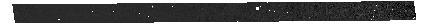
Target: 1287_trim_final_clean. Instrument: NIRSPEC/MSA. Filter: CLEAR+PRISM. Exposure: 46 min. Observation ID: jw01287-o001_s000012326_nirspec_clear-prism

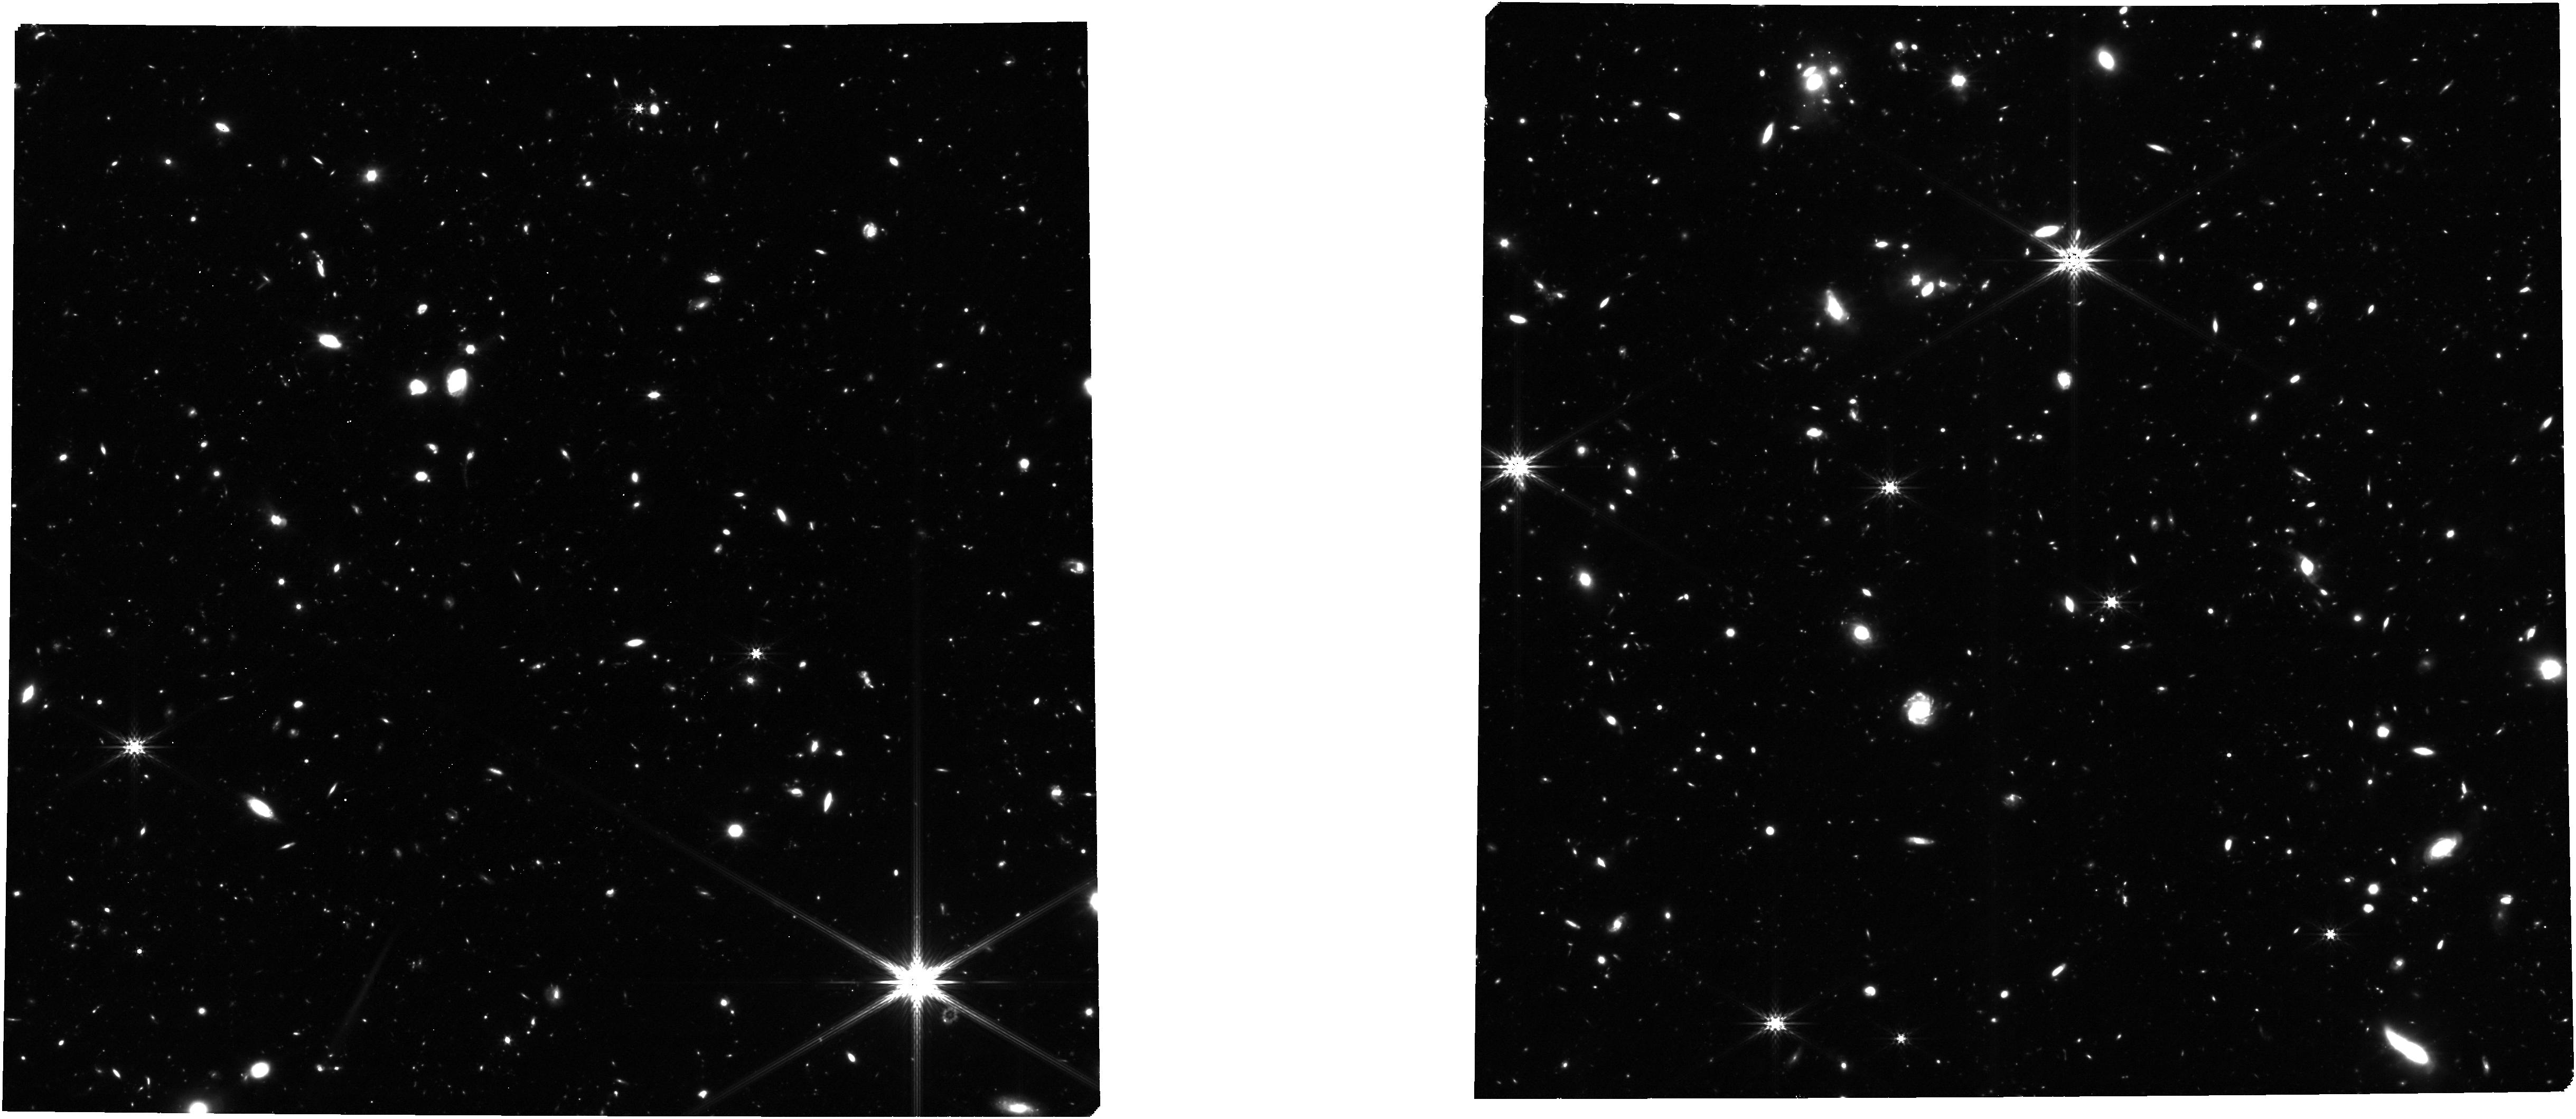
Target: 1287_trim_final_clean. Instrument: NIRCAM. Filter: F356W. Exposure: 2.3 h. Observation ID: jw01287-o003_t003_nircam_clear-f356w

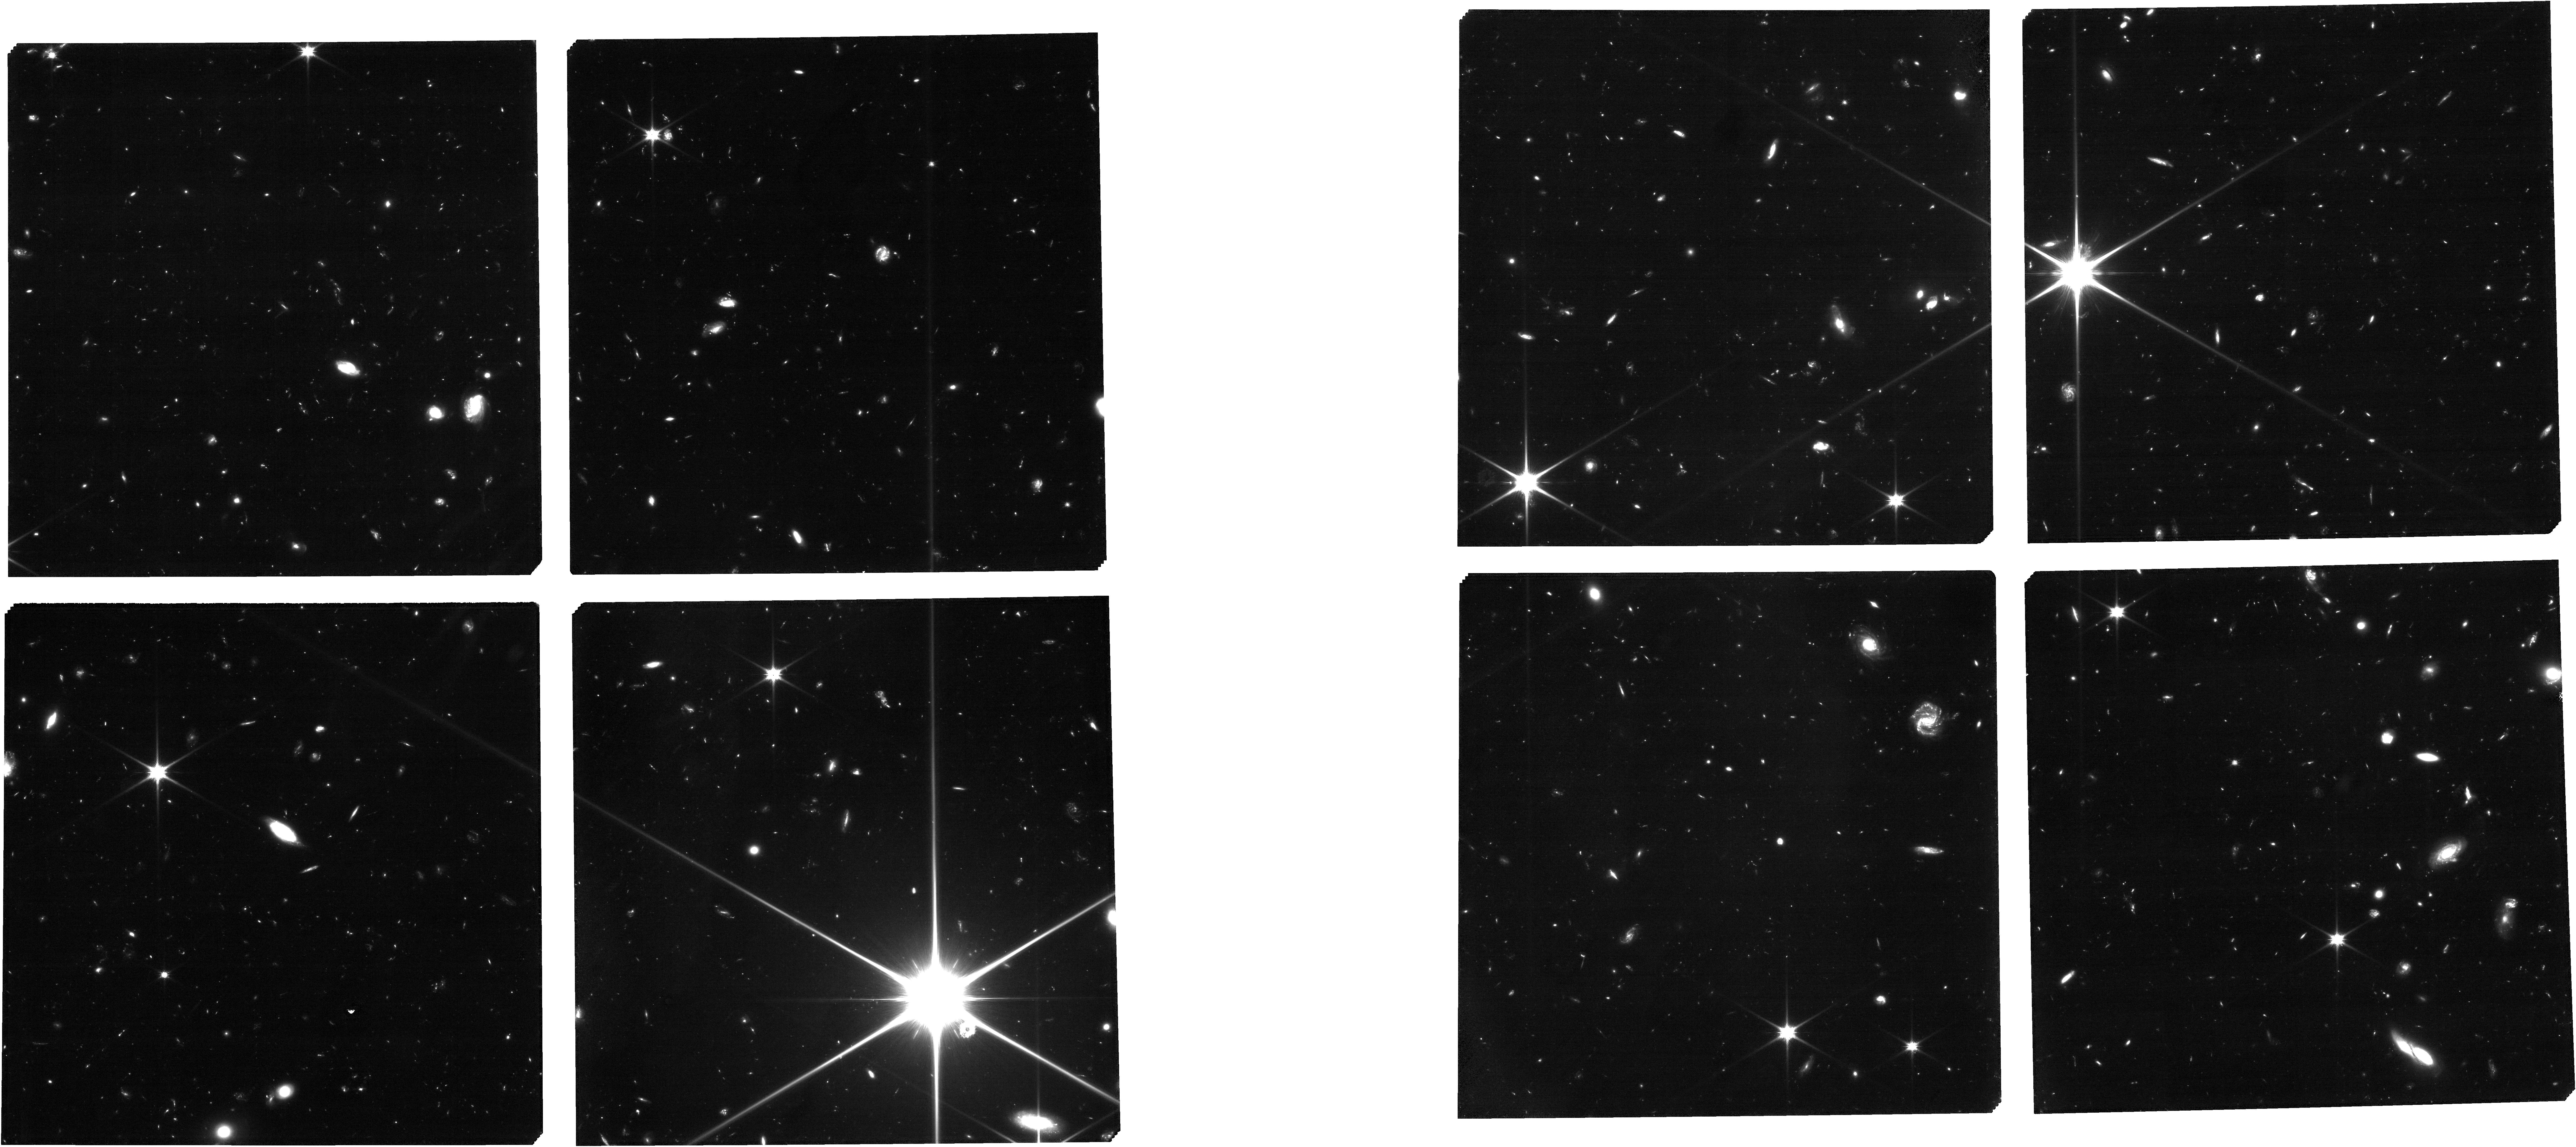
Target: 1287_trim_final_clean. Instrument: NIRCAM. Filter: F090W. Exposure: 6.9 h. Observation ID: jw01287-o001_t003_nircam_clear-f090w

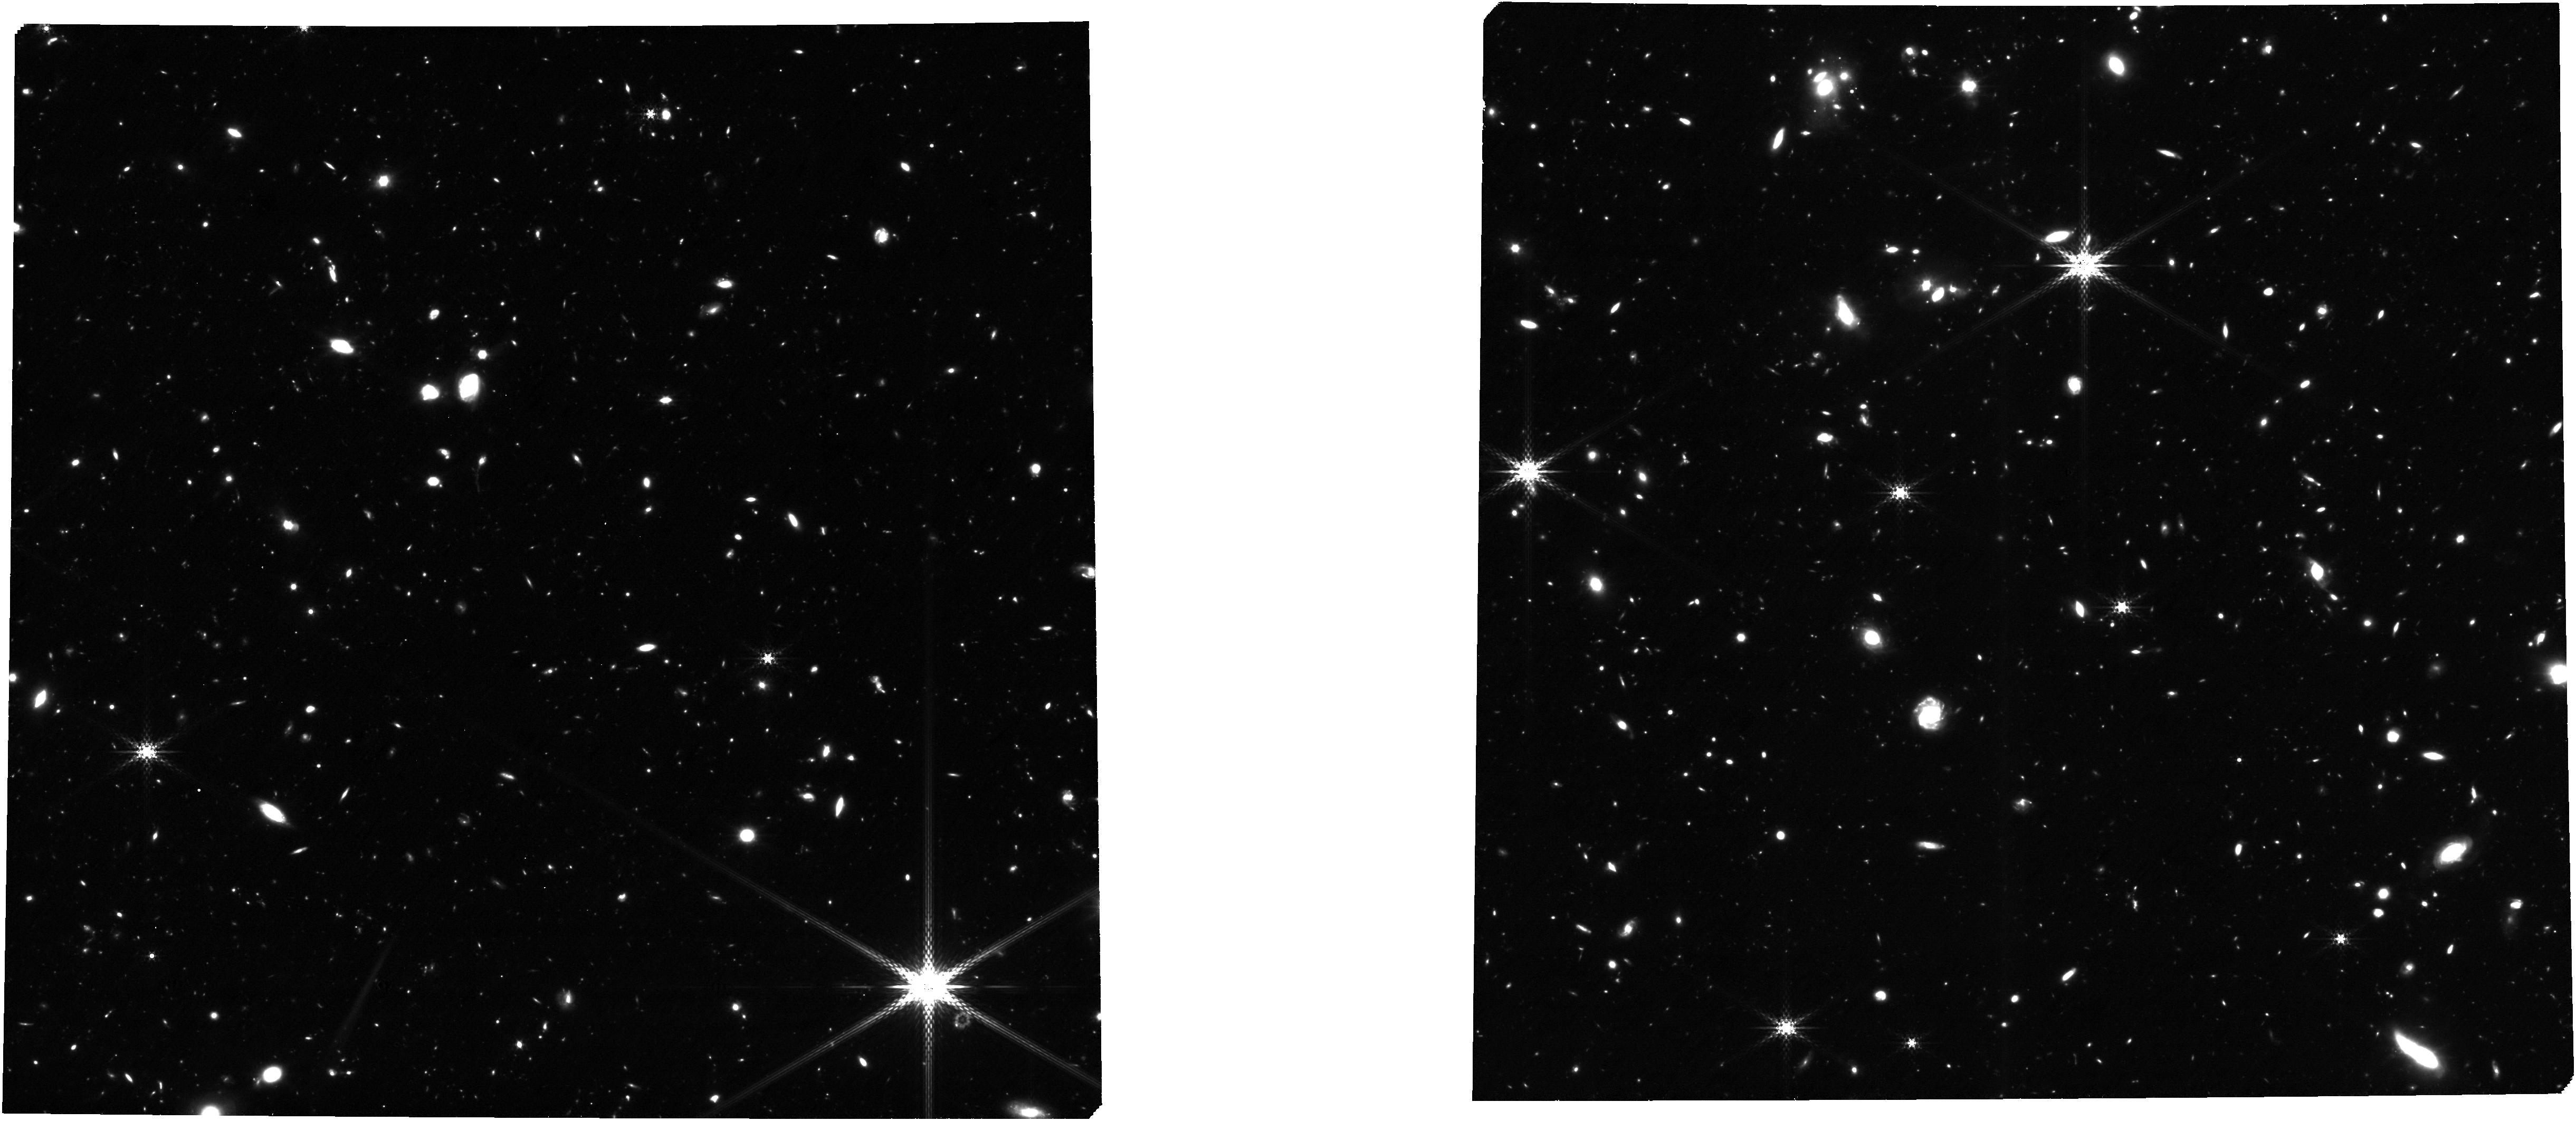
Target: 1287_trim_final_clean. Instrument: NIRCAM. Filter: F335M. Exposure: 4.6 h. Observation ID: jw01287-o001_t003_nircam_clear-f335m

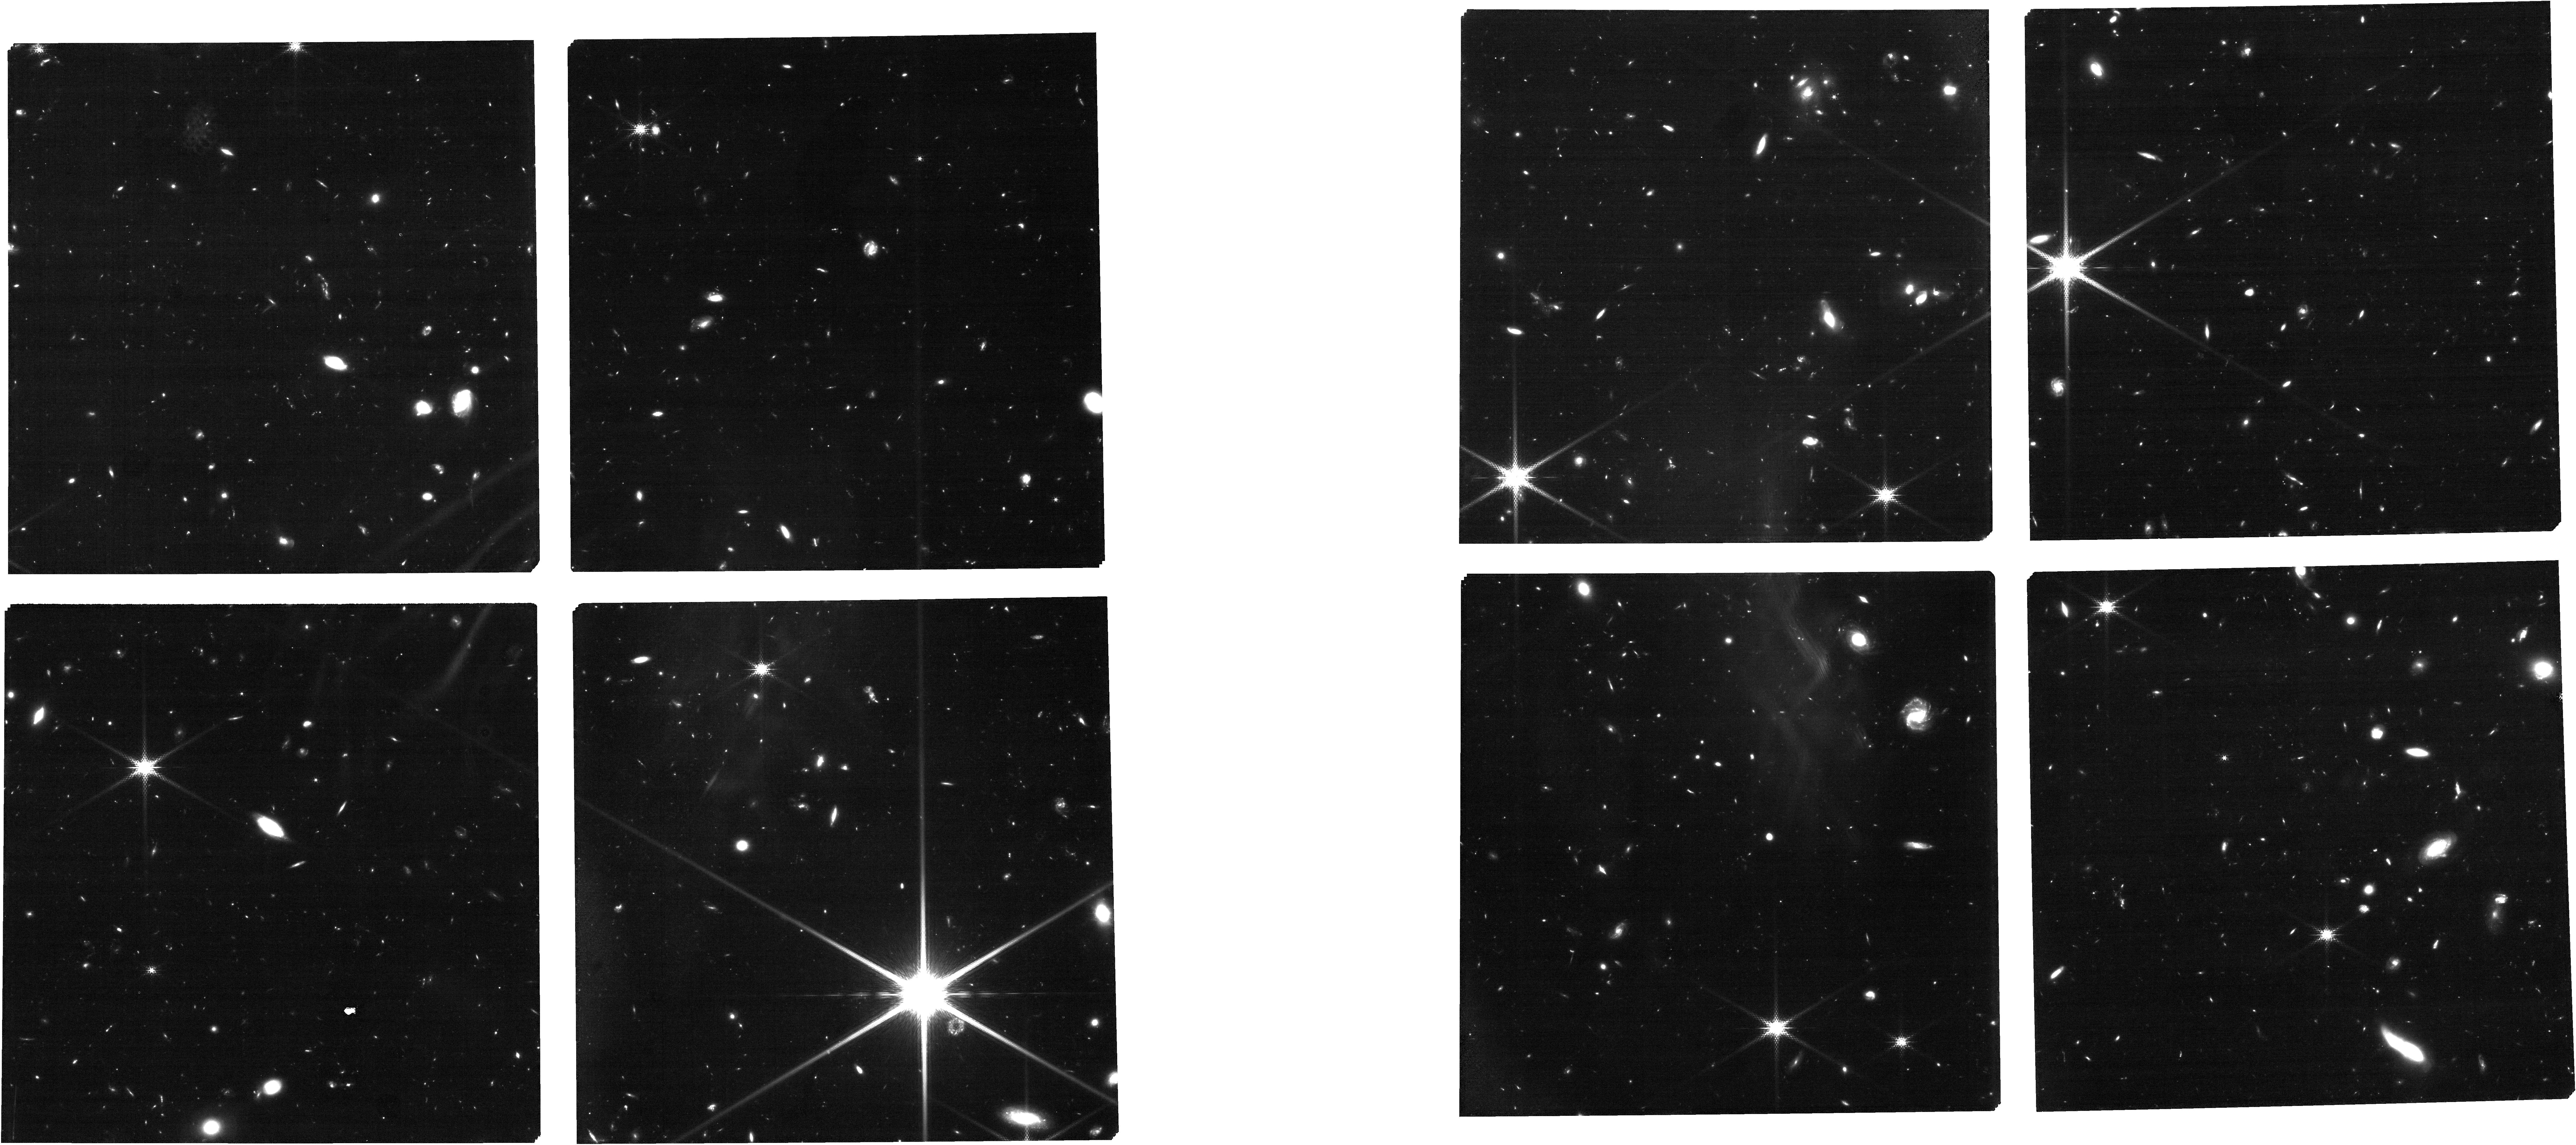
Target: 1287_trim_final_clean. Instrument: NIRCAM. Filter: F150W2+F162M. Exposure: 2.3 h. Observation ID: jw01287-o003_t003_nircam_f150w2-f162m

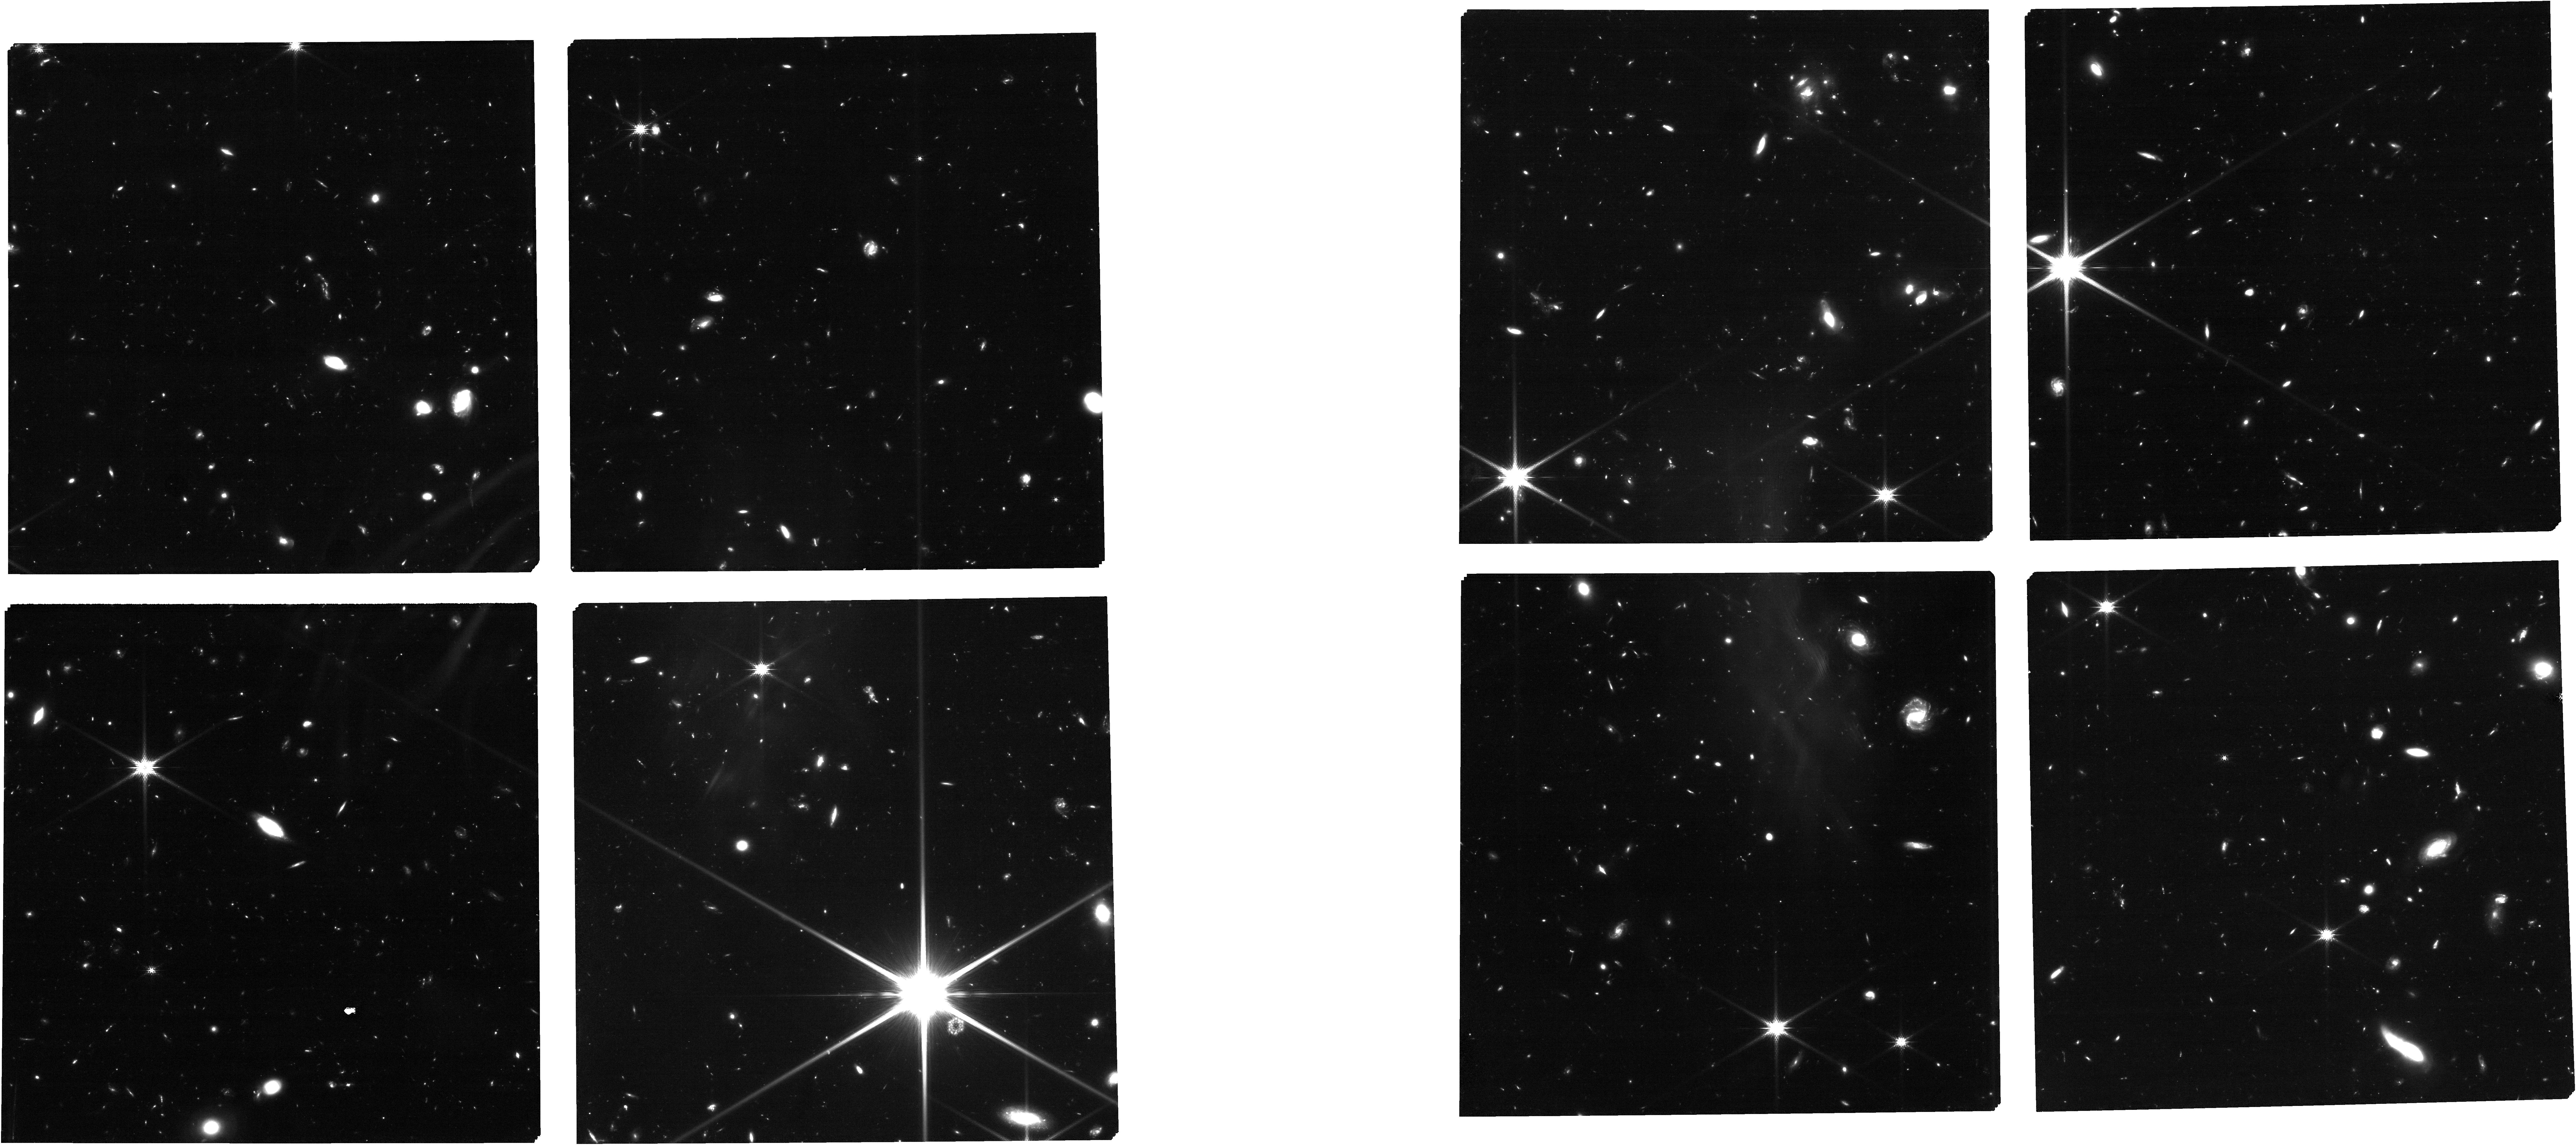
Target: 1287_trim_final_clean. Instrument: NIRCAM. Filter: F150W. Exposure: 2.3 h. Observation ID: jw01287-o003_t003_nircam_clear-f150w

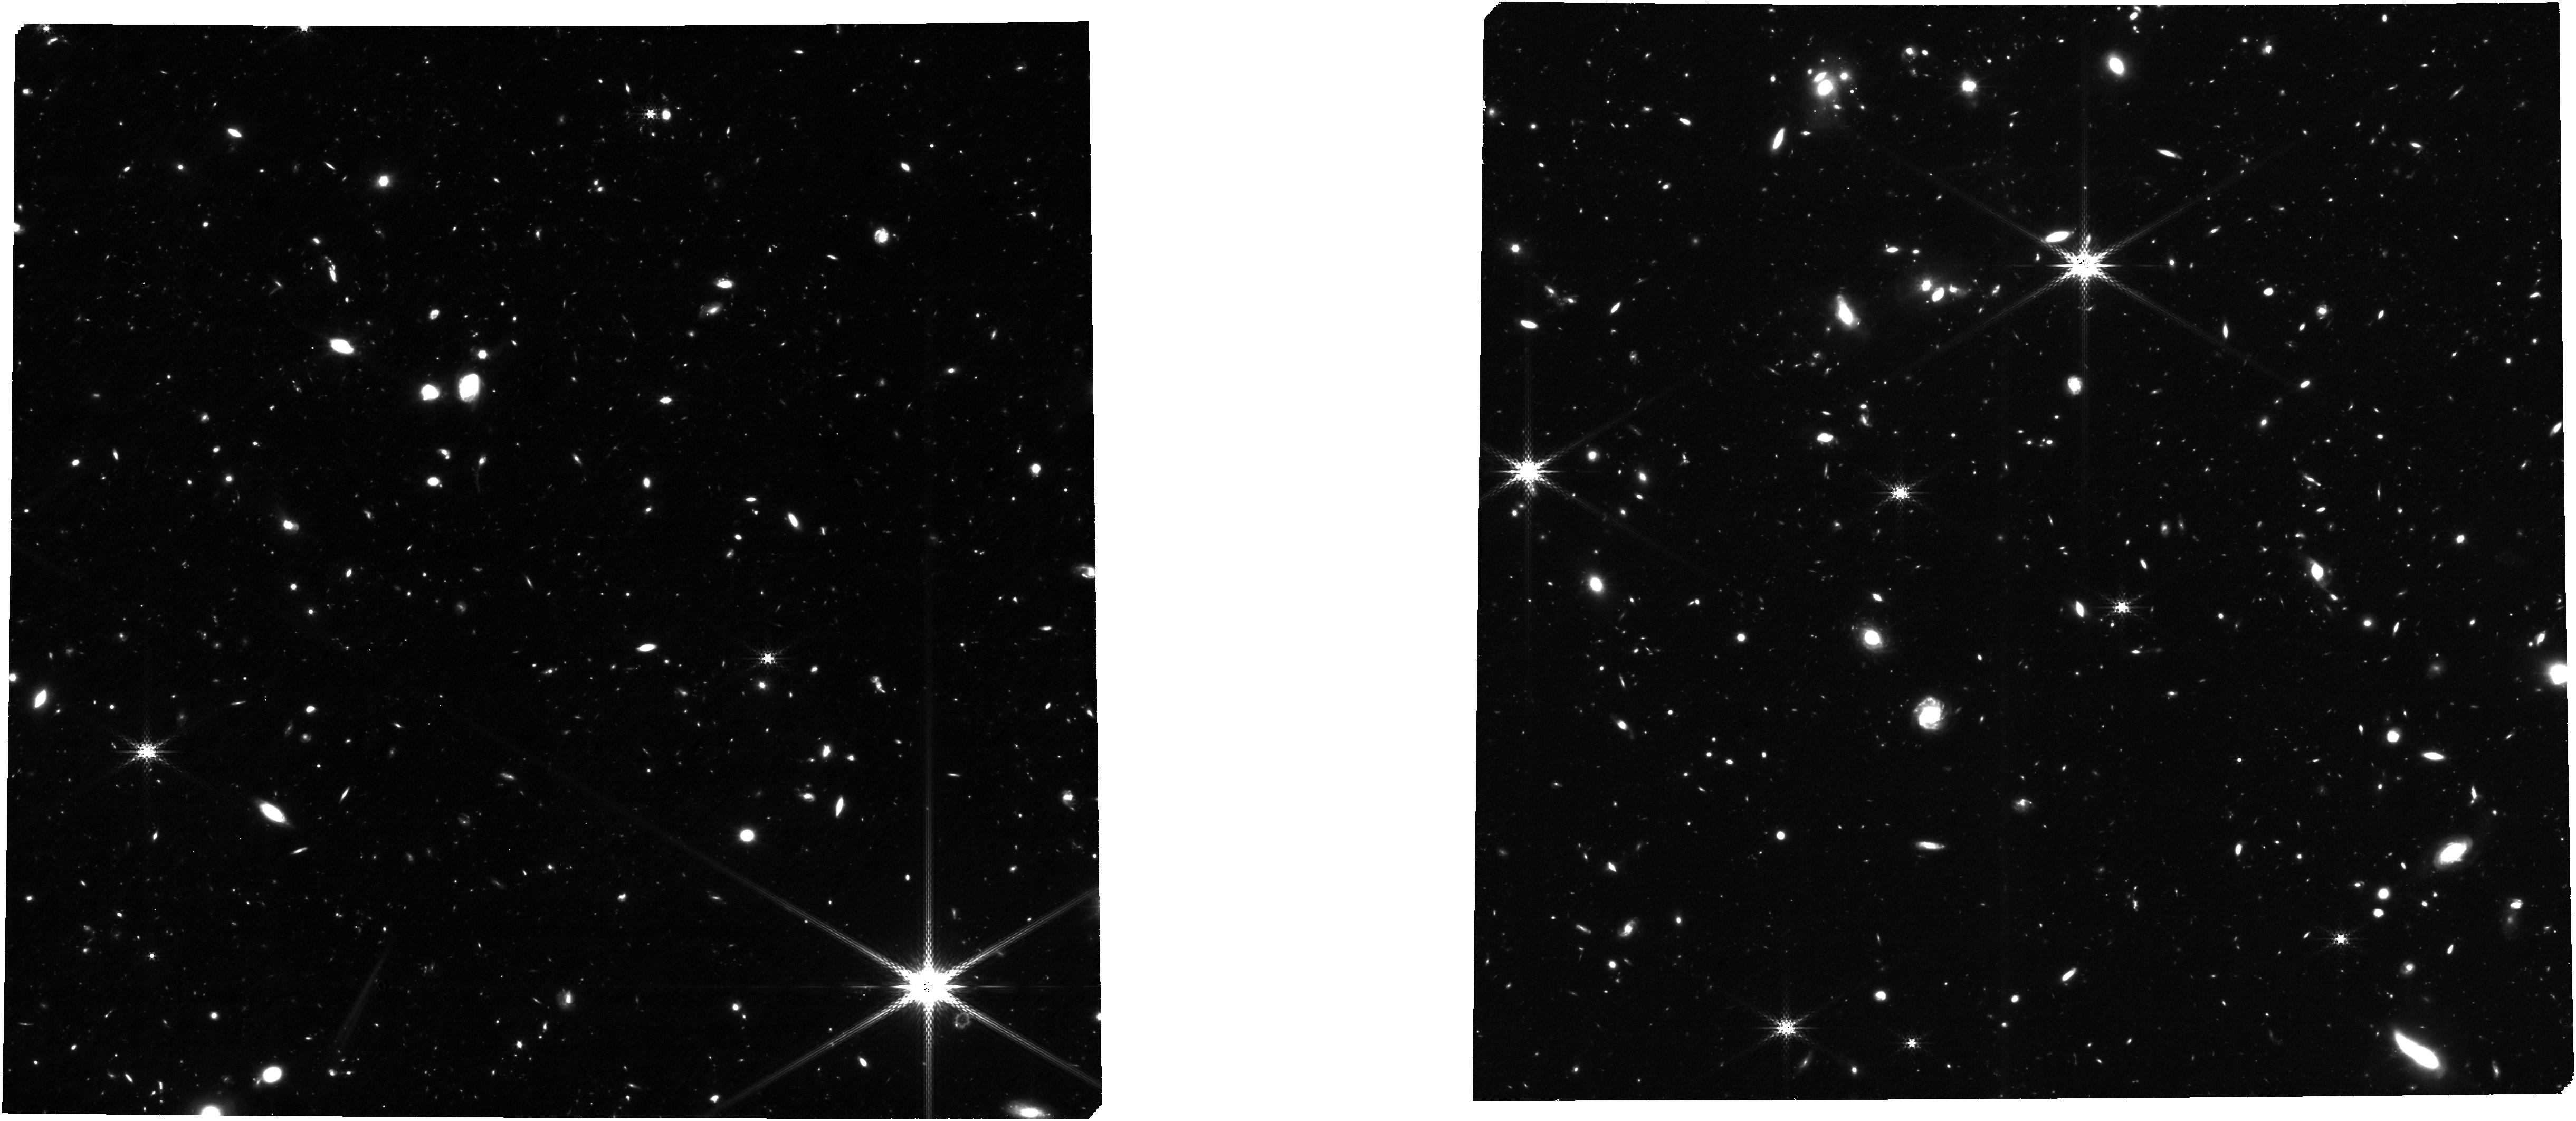
Target: 1287_trim_final_clean. Instrument: NIRCAM. Filter: F300M. Exposure: 4.6 h. Observation ID: jw01287-o001_t003_nircam_clear-f300m

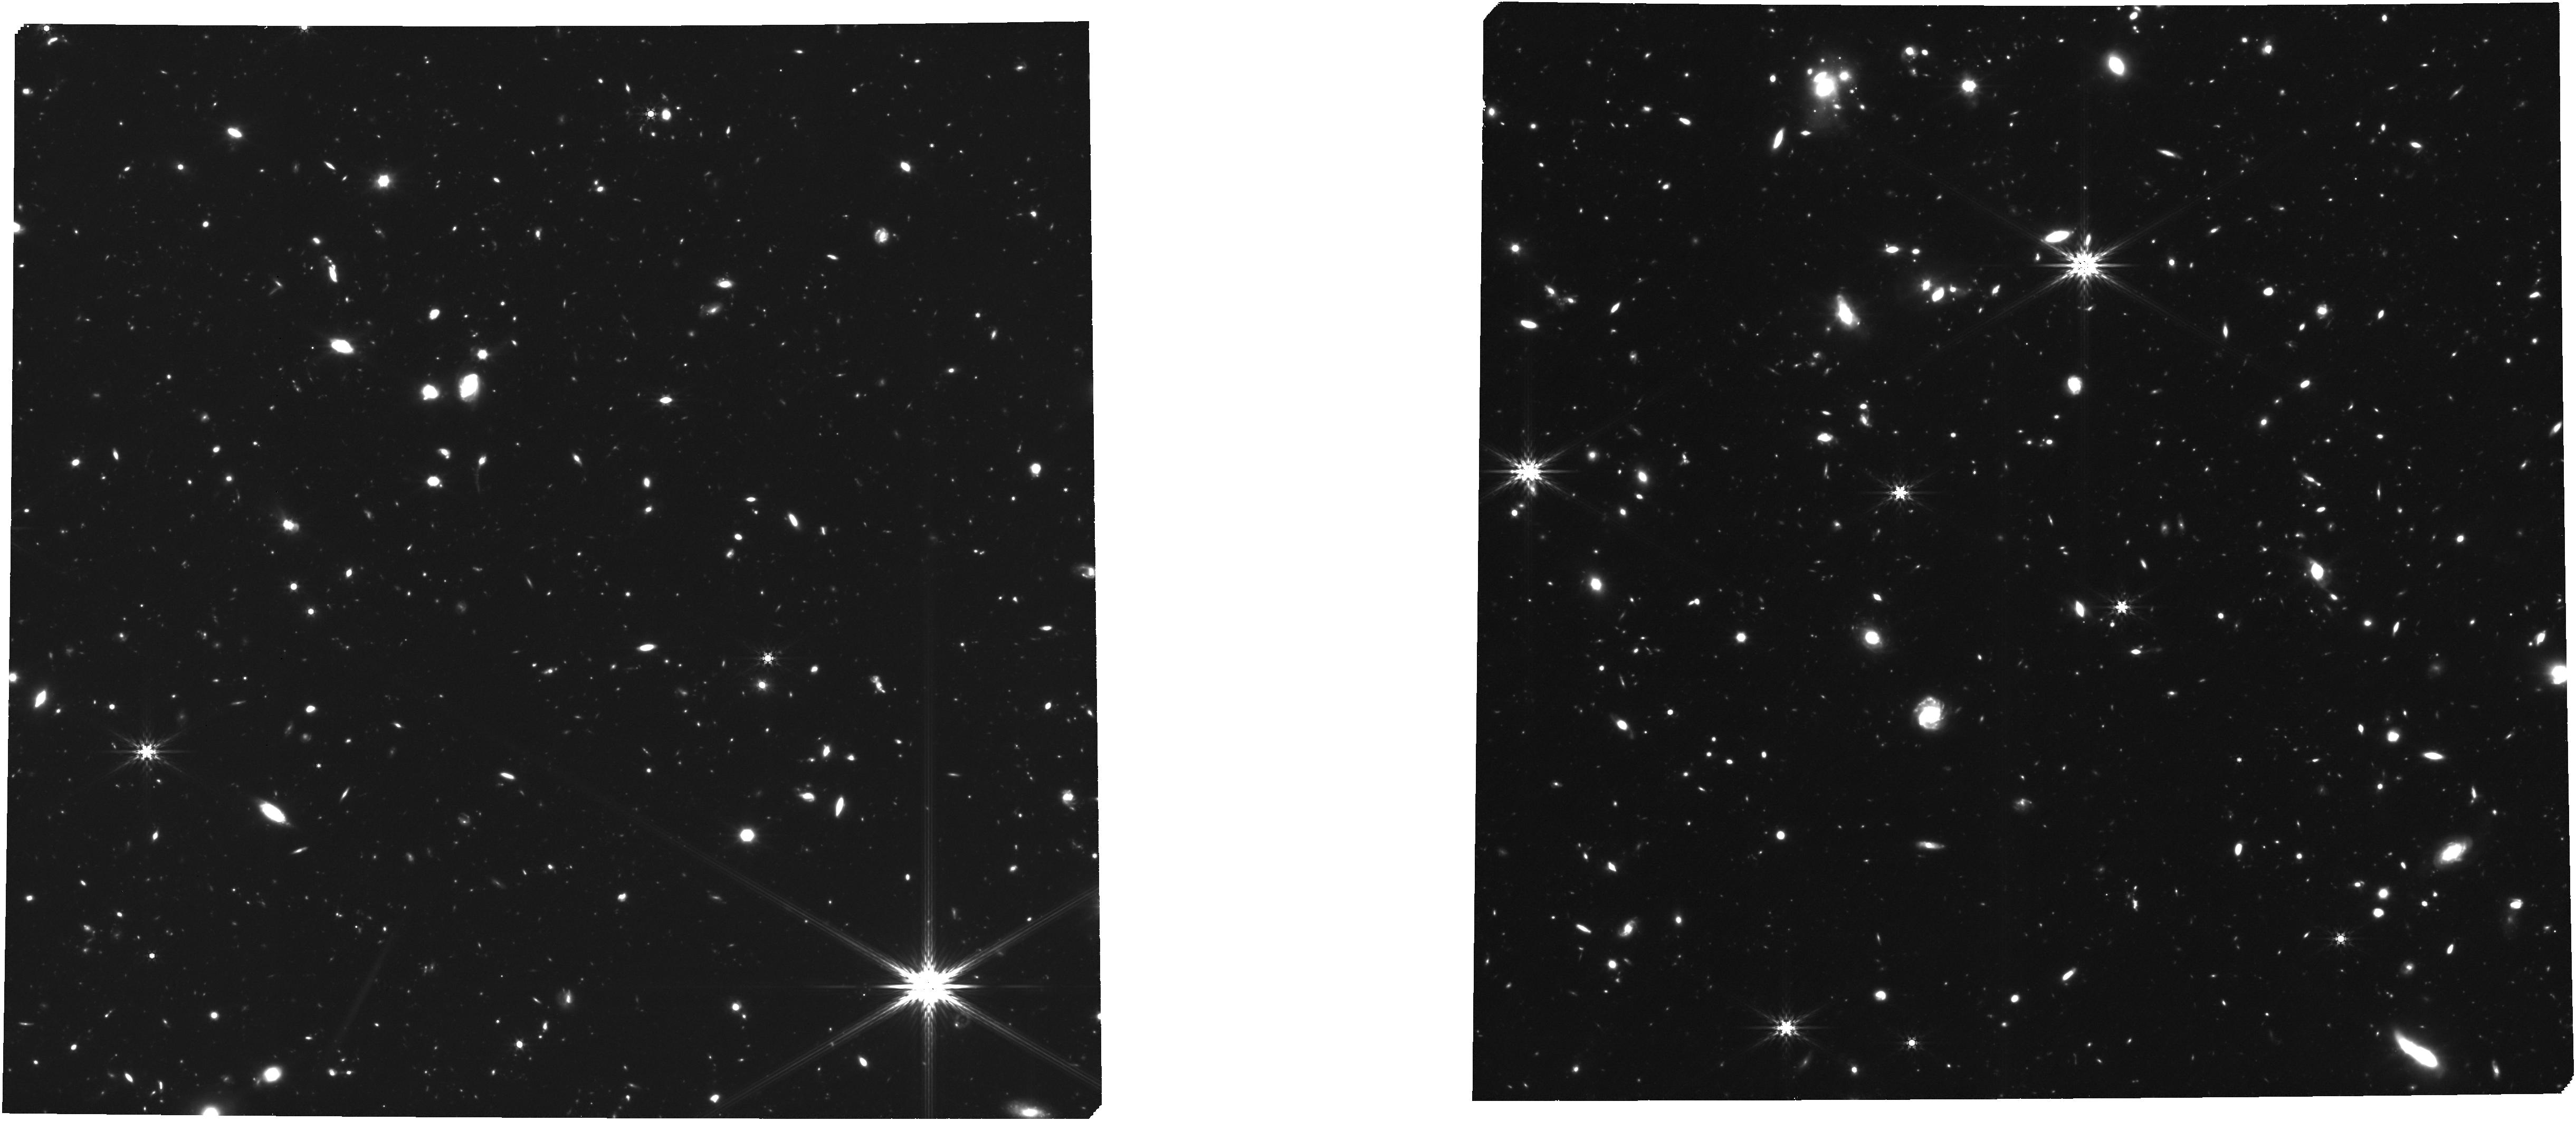
Target: 1287_trim_final_clean. Instrument: NIRCAM. Filter: F444W. Exposure: 9.2 h. Observation ID: jw01287-o001_t003_nircam_clear-f444w

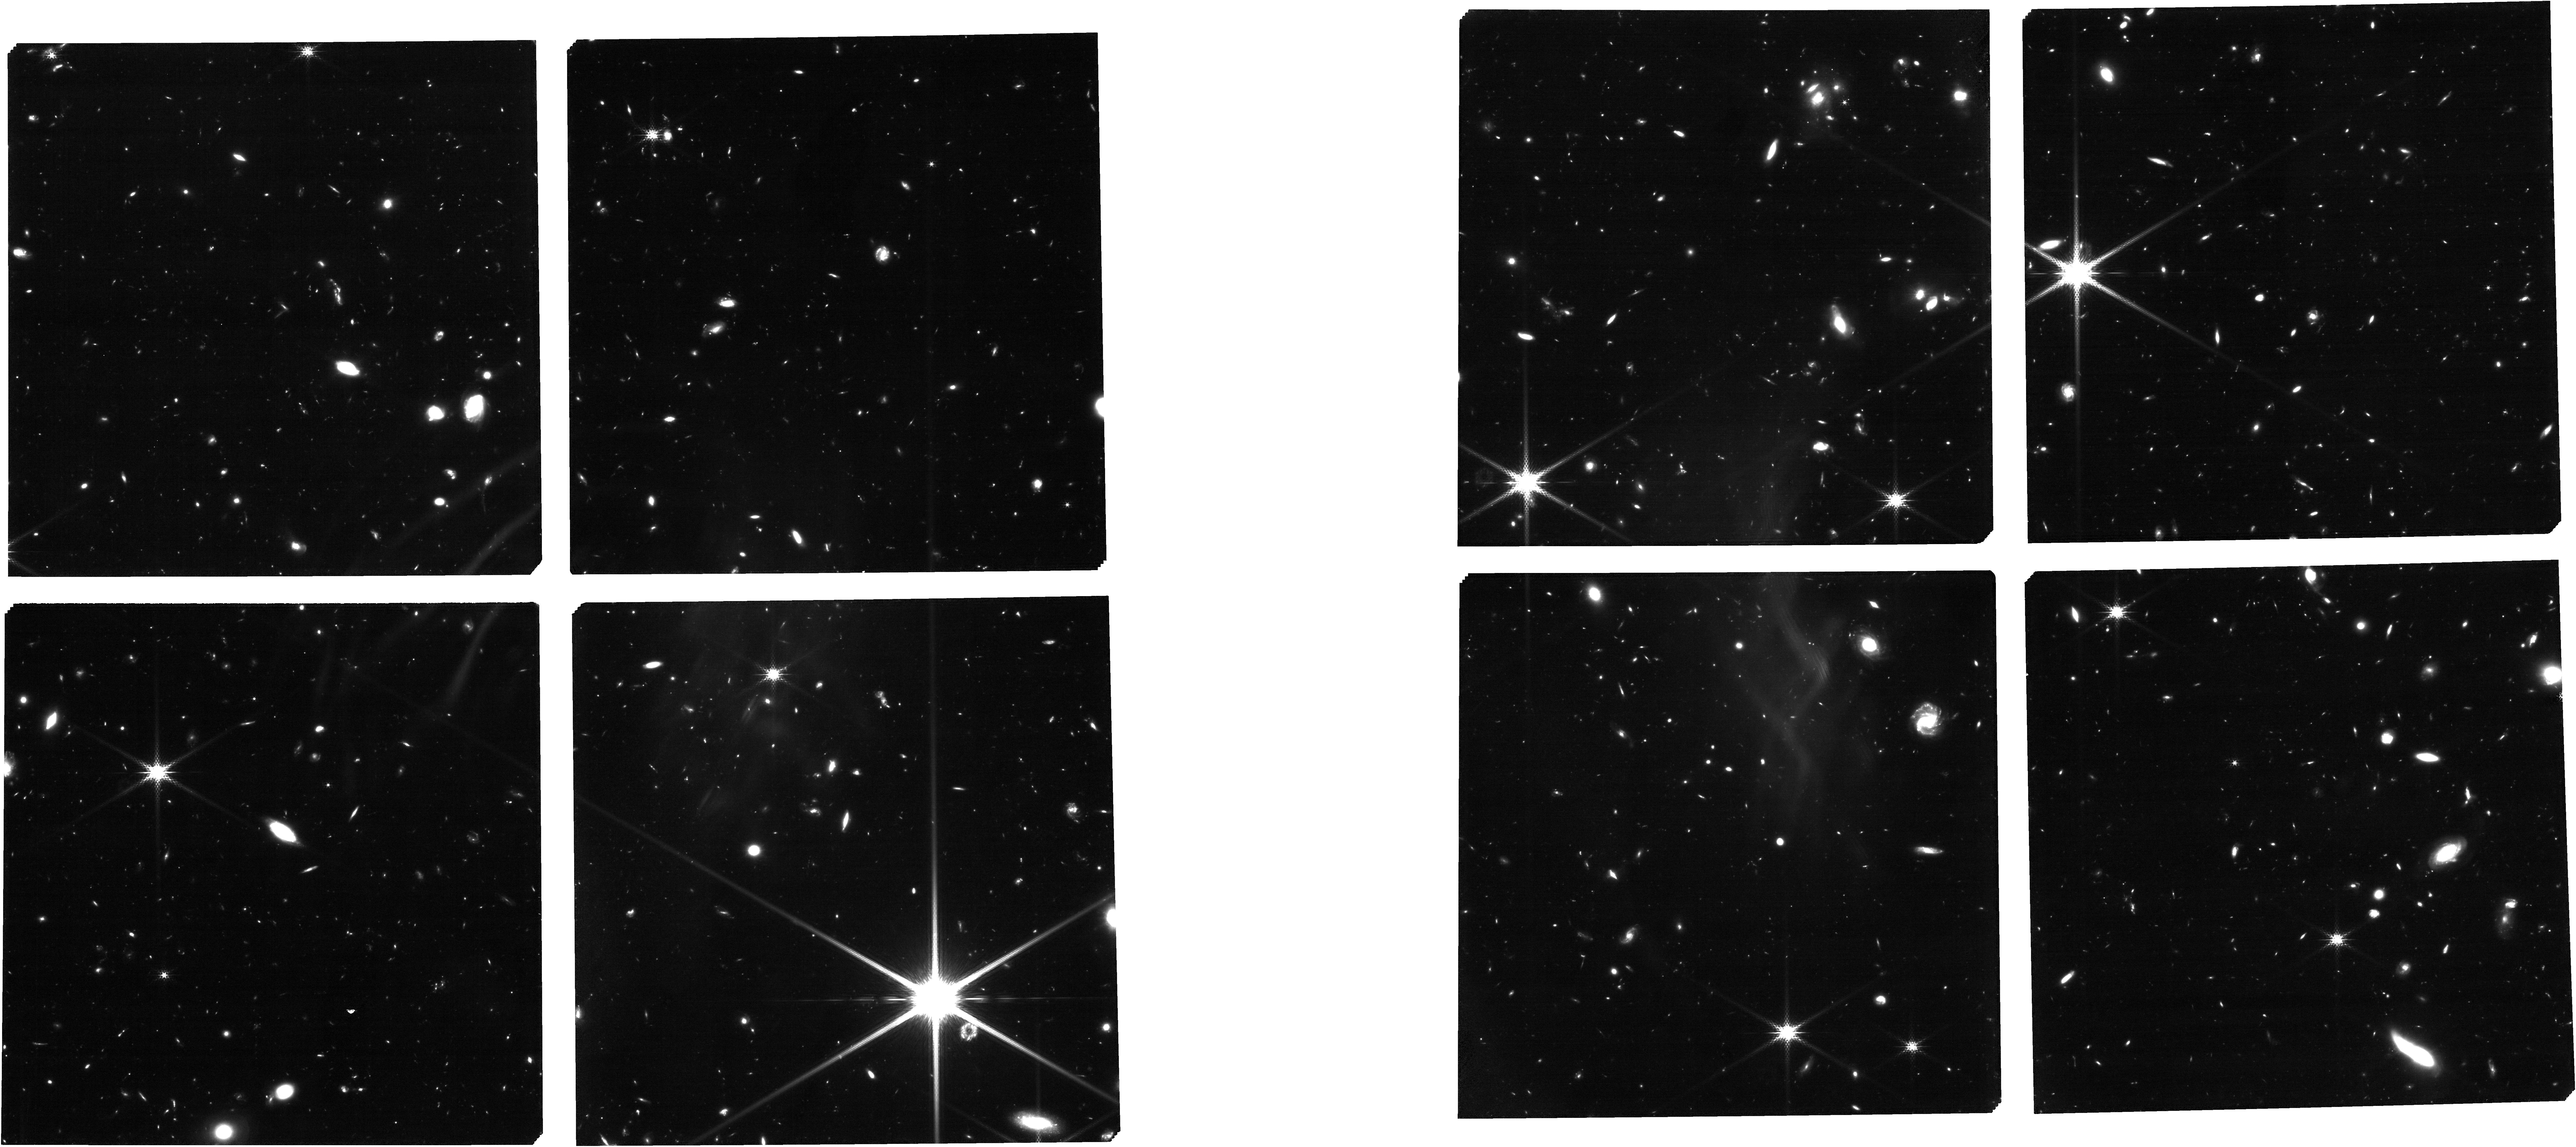
Target: 1287_trim_final_clean. Instrument: NIRCAM. Filter: F182M. Exposure: 4.6 h. Observation ID: jw01287-o001_t003_nircam_clear-f182m

NIRCam-NIRSpec galaxy assembly survey - GOODS-S - part #3 (PI: Isaak, Kate)

We will conduct an ambitious deep-field survey to study the formation and evolution of galaxies from z ≥ 12 to z ∼ 2. Our program combines NIRSpec, NIRCam, and MIRI data, alongside the deepest data from HST, Chandra, ALMA, and JVLA, to produce an unprecedented view of high-redshift galaxies. The program is a collaboration of the NIRSpec and NIRCam GTO teams, and it combines imaging and spectroscopy as well as full use of coordinated parallel observations to get the best out of all three instruments. Indeed, to pursue a detailed understanding of galaxy evolution, the combination of imaging and spectroscopy is critical. By bringing these data sets together on a single field, we will carry out systematic investigations far beyond the sum of the parts. This survey will provide the rest-frame optical data of sufficient area, depth, and spectral resolutions to map galaxy population properties, including the joint distribution of stellar mass, luminosity, star formation rate, stellar ages, sizes, metallicity, nuclear activity, gas kinematics, and outflows, over a wide range of redshifts. Broadly speaking, spectroscopy (at R = 100, 1000, and 2700) provides precise and robust redshifts, measurement of the stellar continuum, and emission lines to z ∼ 10 and beyond. The emission lines allow us to diagnose the galaxies’ star formation rate (SFR), metallicities, chemical abundances, the ISM dust-reddening, and the ISM excitation, including signatures of AGNs. Low-resolution spectroscopy (R=100) for the brighter objects can also diagnose the stellar populations (especially the stellar age distribution). High-resolution spectroscopy (R=2700) can diagnose internal galaxy kinematics and outflows. The multi-wavelength NIRCam imaging will allow the detection, selection and characterization of galaxies to z = 15 and perhaps beyond. It will determine colors, morphological structure, and color gradients, while supplying photometric redshifts, stellar mass, and star formation rate estimates along with measures of equivalent widths of the strongest emission lines. The depth reached is unparalleled and will lead to luminosity functions to substantially higher redshift and lower mass than can be done with HST. Deep MIRI imaging will enable a rest-frame infrared view of subset of our sample, testing the assumptions of our UV/optical modeling and revealing heavily obscured stellar populations and nuclear activity. Combination with external data from Chandra, JVLA, and ALMA will further explore nuclear activity and dusty star formation. We expect that this carefully constructed survey will provide a primary legacy dataset for many years to come.